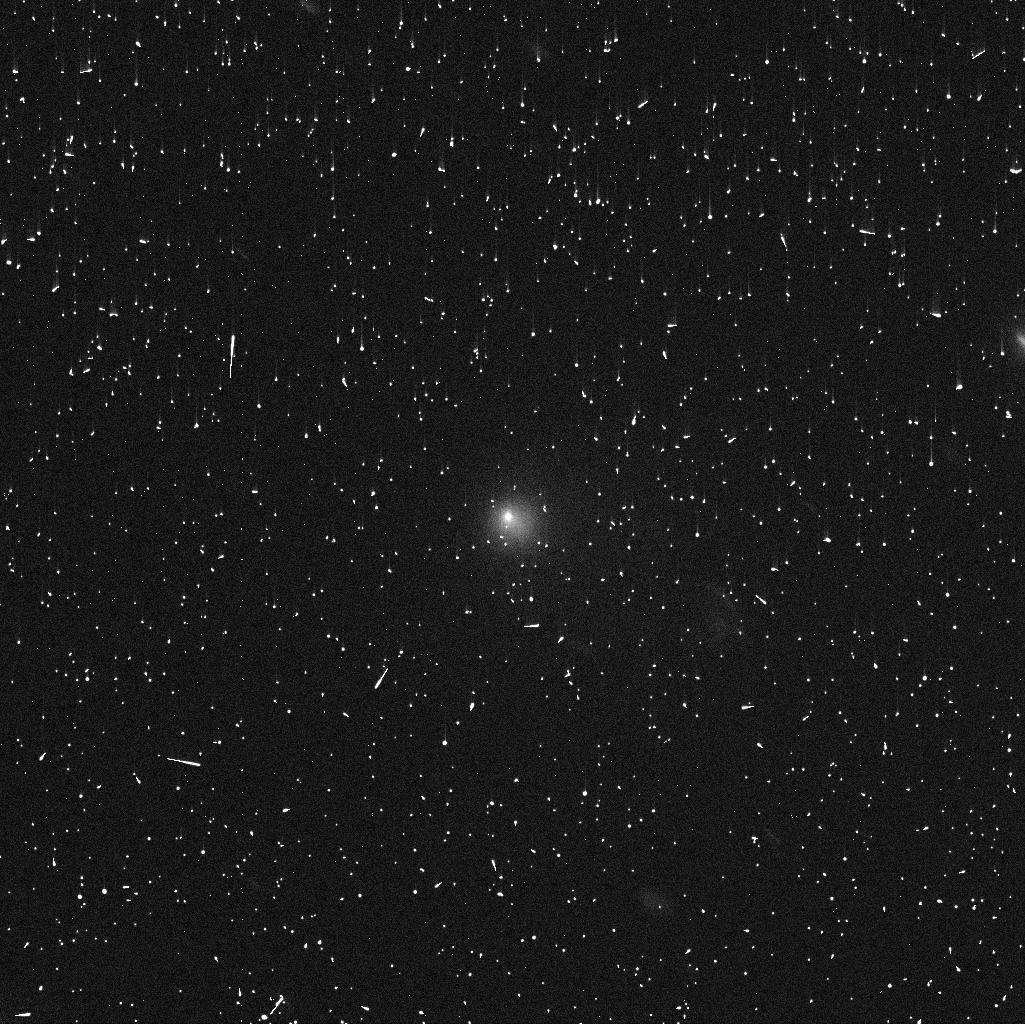
Target: C2014UN271-VIS3. Instrument: WFC3/UVIS. Filter: F475X. Exposure: 5 min. Observation ID: iesa53tjq

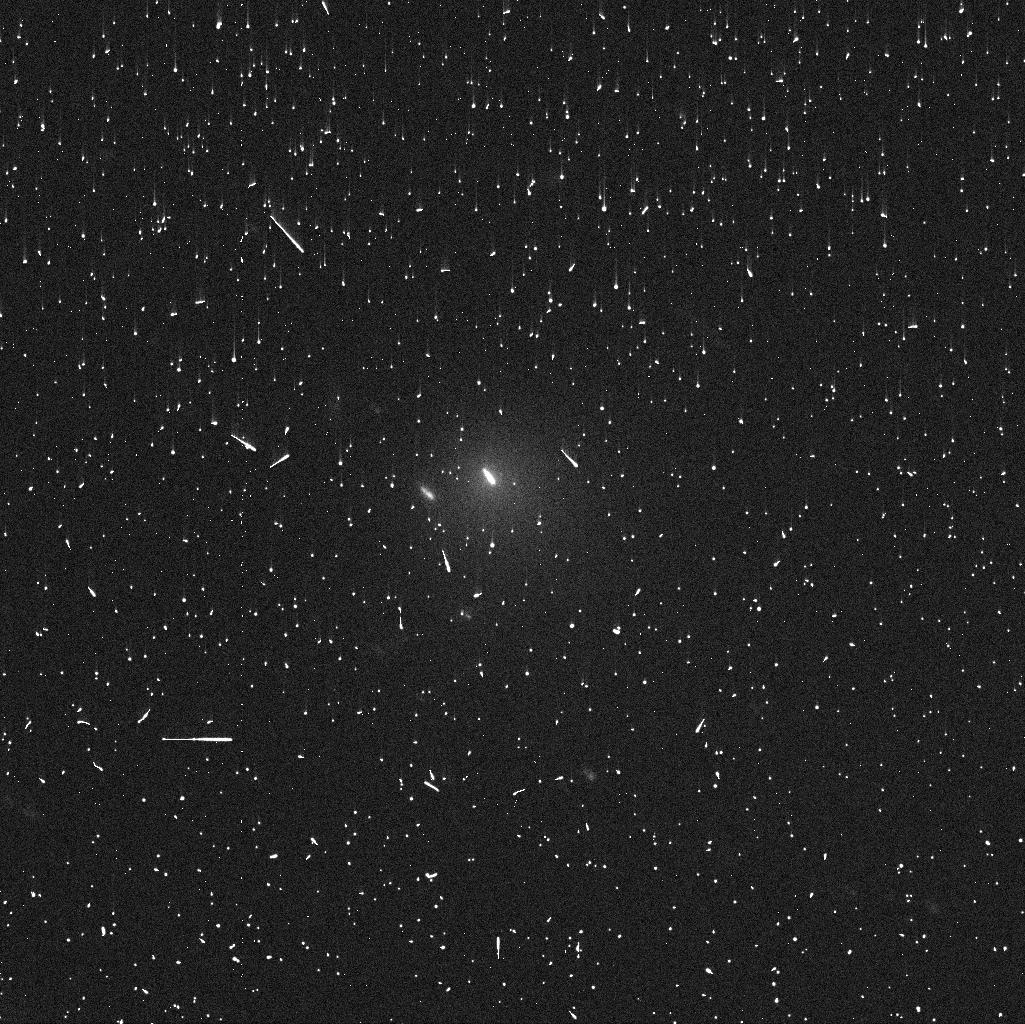
Target: C2014UN271-VIS4. Instrument: WFC3/UVIS. Filter: F475X. Exposure: 5 min. Observation ID: iesa54csq

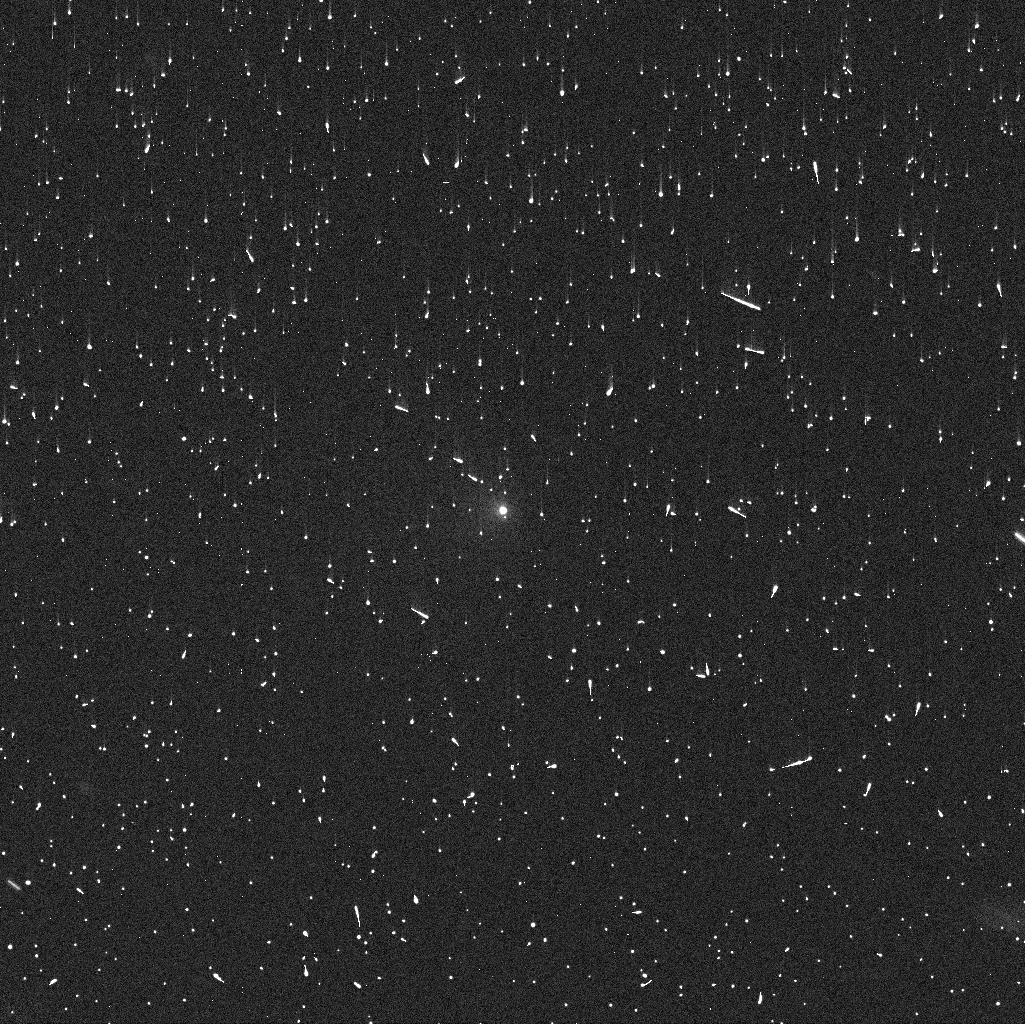
Target: C2014UN271. Instrument: WFC3/UVIS. Filter: F814W. Exposure: 5 min. Observation ID: iesa01hcq

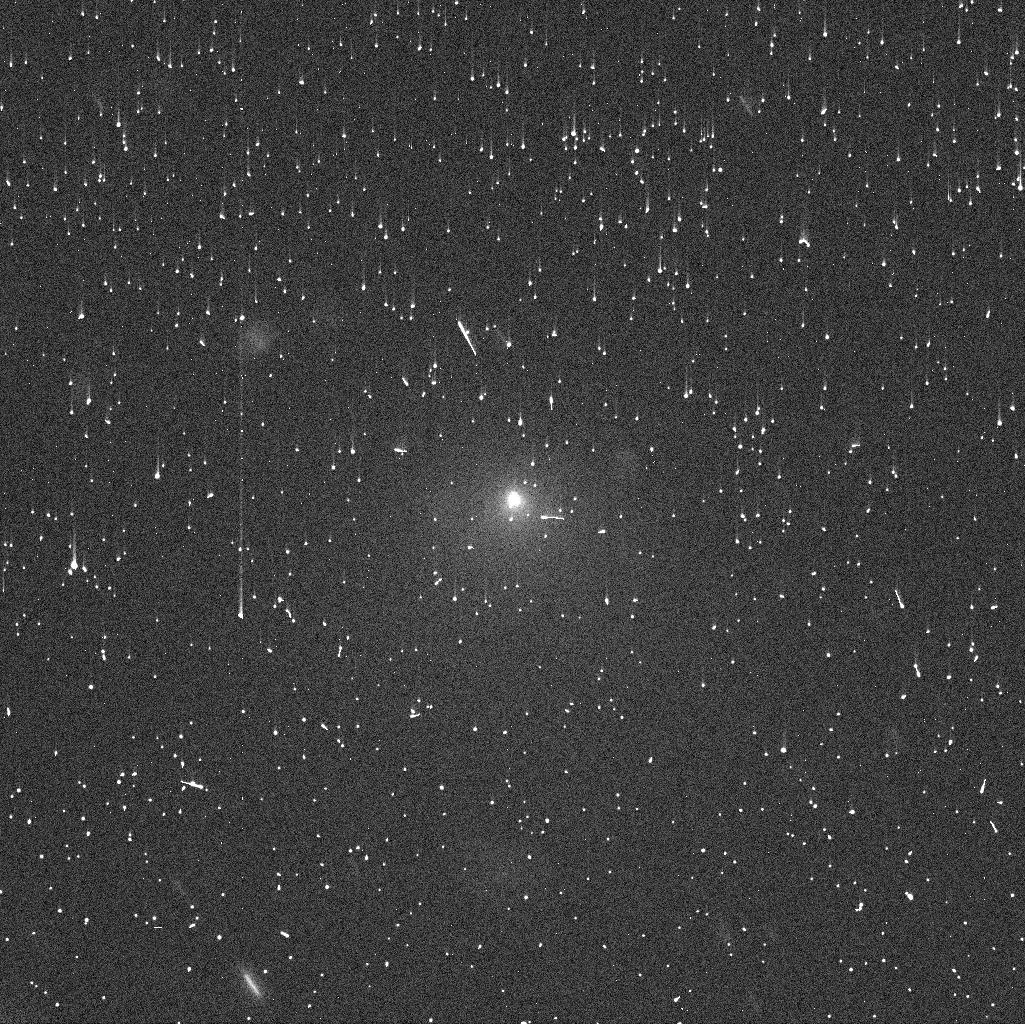
Target: C2014UN271-VIS5. Instrument: WFC3/UVIS. Filter: F606W. Exposure: 5 min. Observation ID: iesa55miq

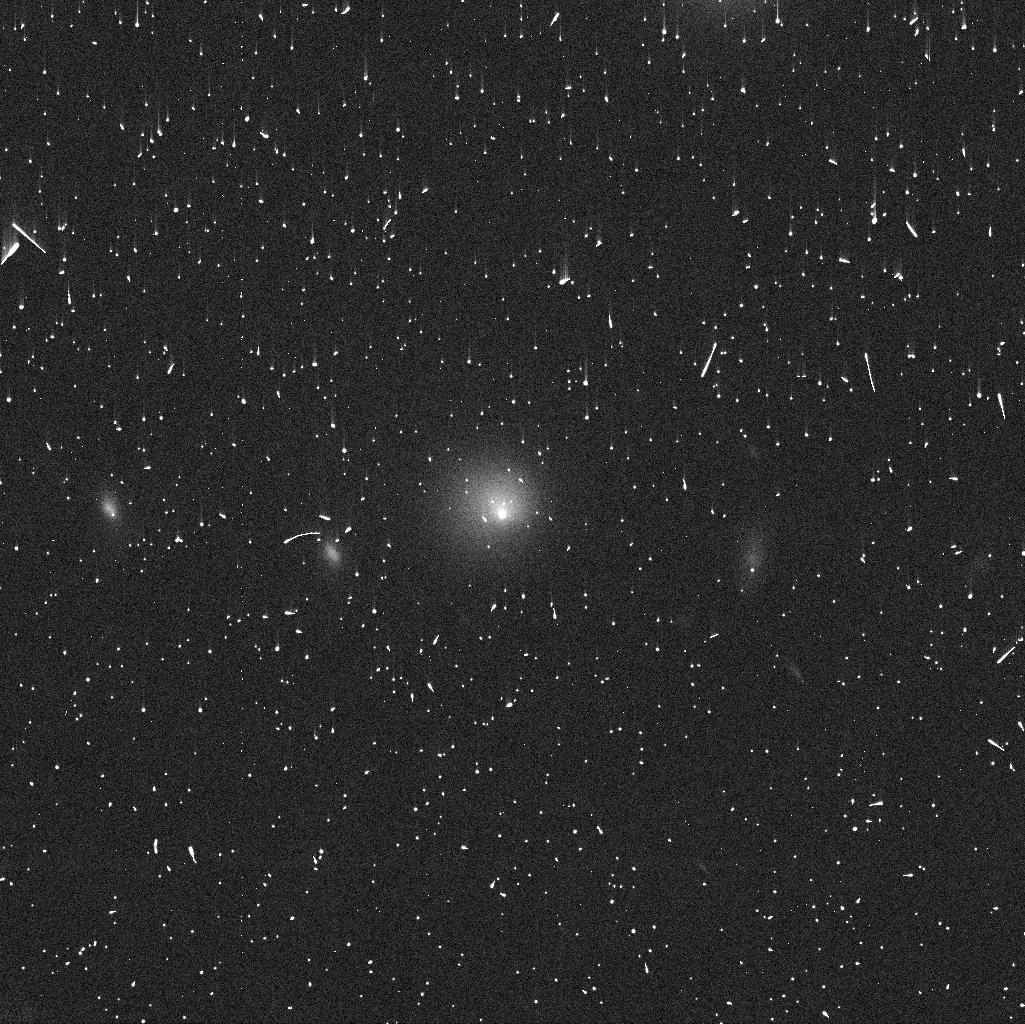
Target: C2014UN271-VIS2. Instrument: WFC3/UVIS. Filter: F814W. Exposure: 5 min. Observation ID: iesa02b2q

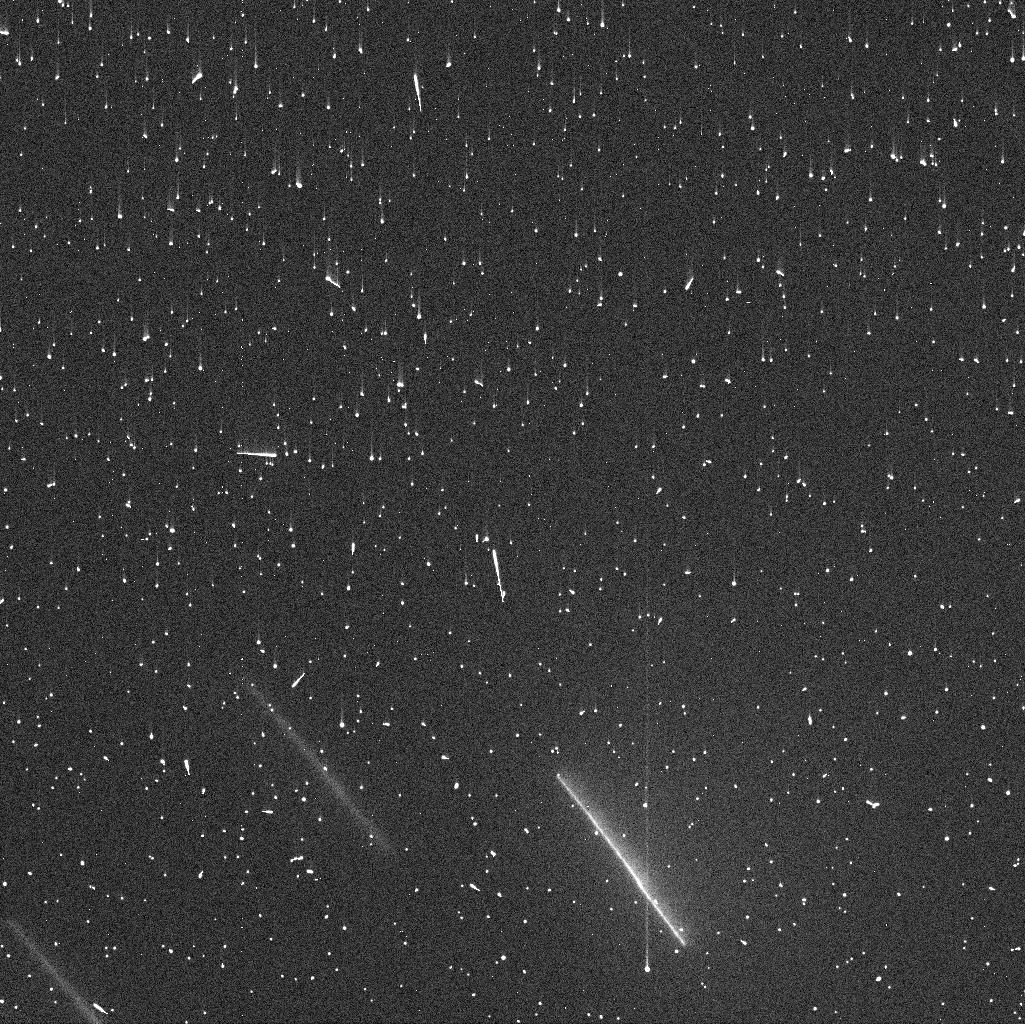
Target: C2014UN271-VIS3. Instrument: WFC3/UVIS. Filter: F606W. Exposure: 5 min. Observation ID: iesaa3q7q

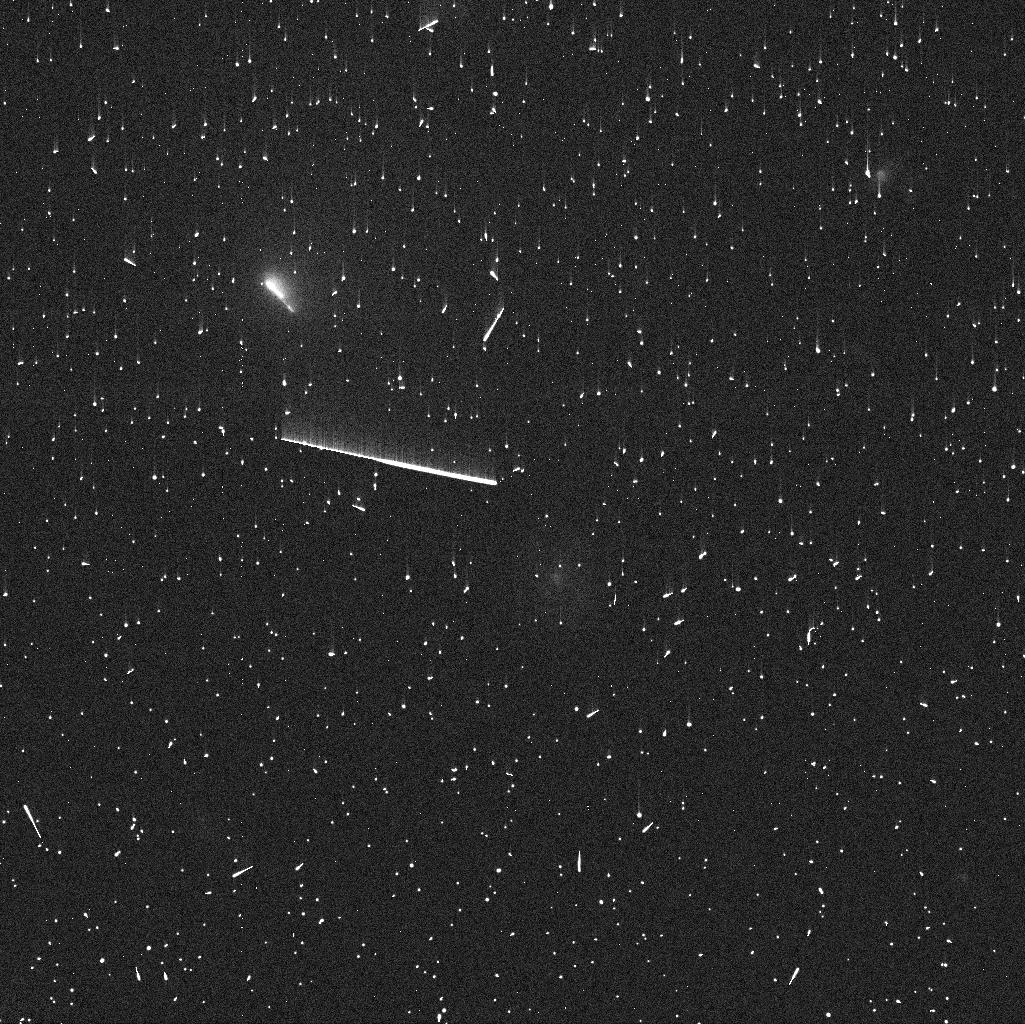
Target: C2014UN271-VIS3. Instrument: WFC3/UVIS. Filter: F814W. Exposure: 5 min. Observation ID: iesa03q1q

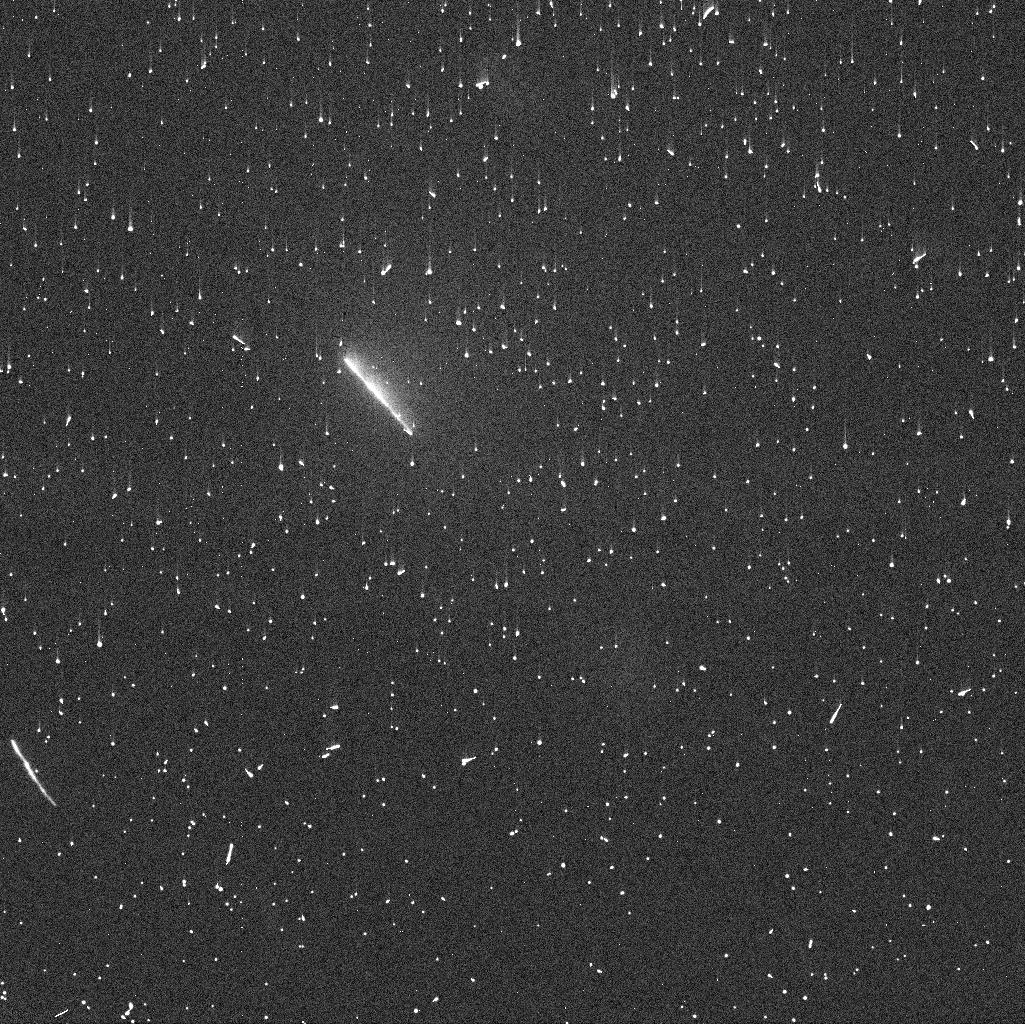
Target: C2014UN271-VIS3. Instrument: WFC3/UVIS. Filter: F475X. Exposure: 5 min. Observation ID: iesa03q0q

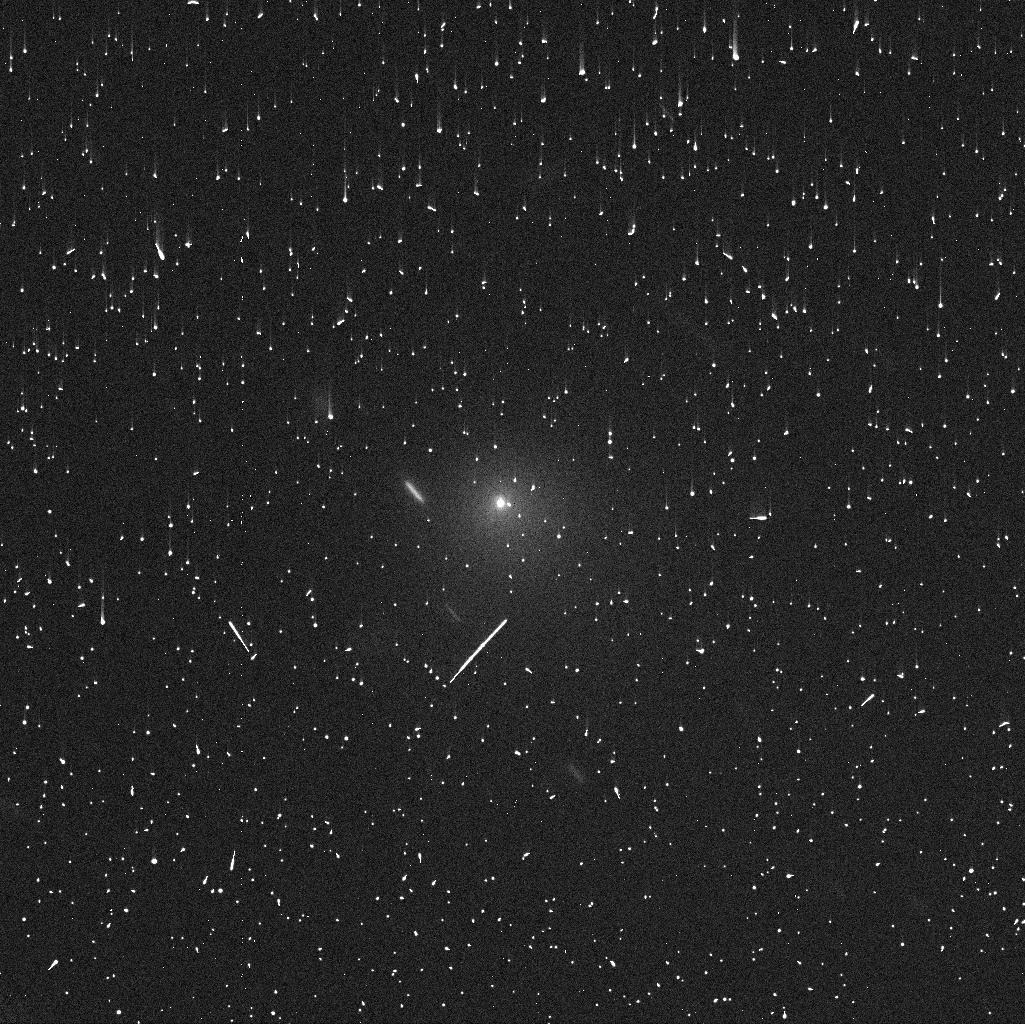
Target: C2014UN271-VIS4. Instrument: WFC3/UVIS. Filter: F606W. Exposure: 5 min. Observation ID: iesa54crq

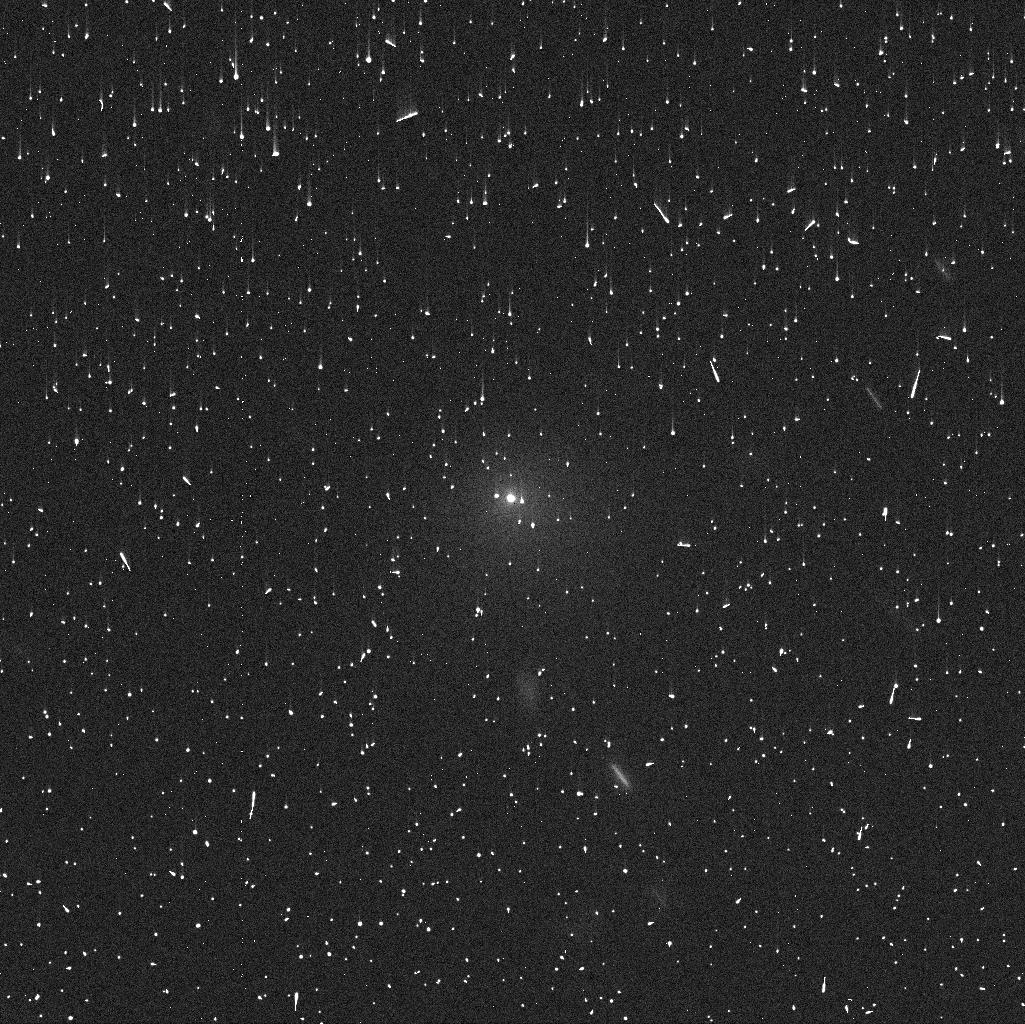
Target: C2014UN271-VIS4. Instrument: WFC3/UVIS. Filter: F814W. Exposure: 5 min. Observation ID: iesaa4cwq

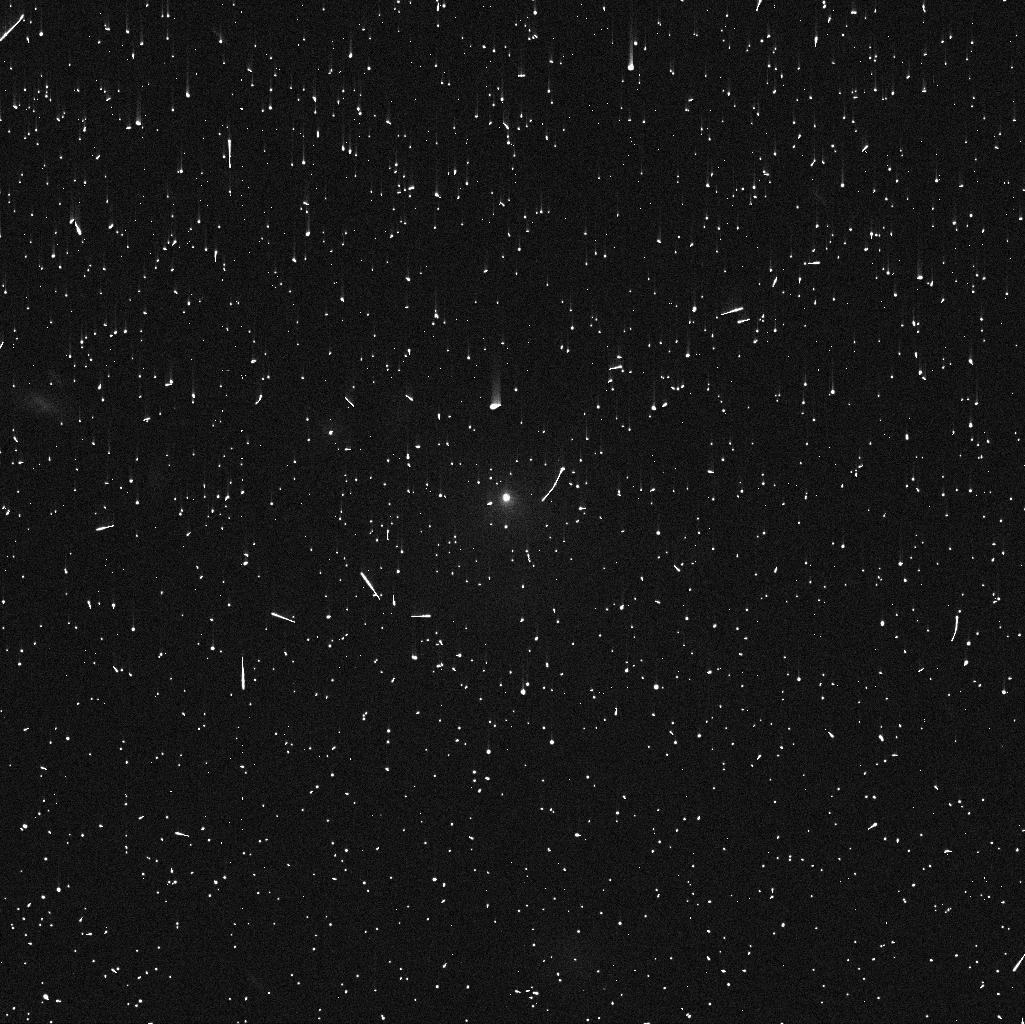
Target: C2014UN271-VIS5. Instrument: WFC3/UVIS. Filter: F814W. Exposure: 5 min. Observation ID: iesa55mmq

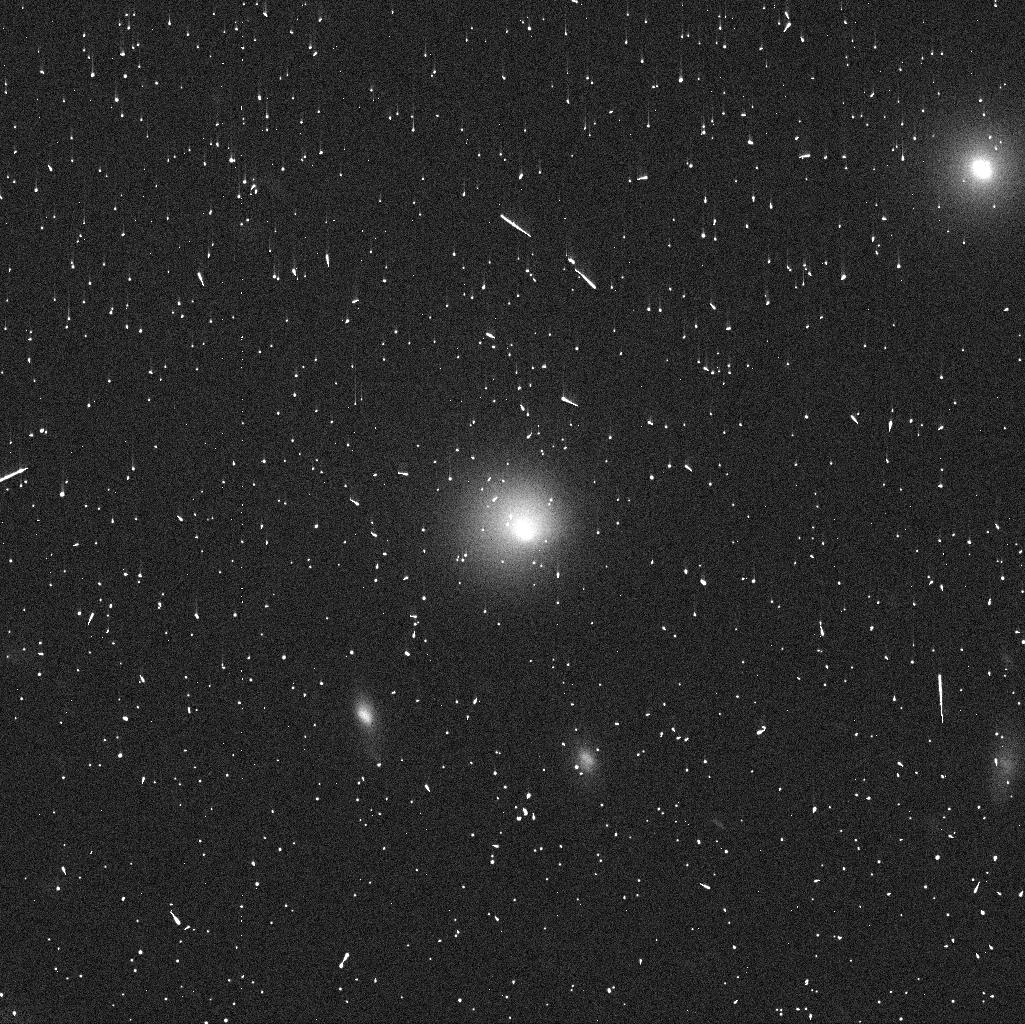
Target: C2014UN271-VIS2. Instrument: WFC3/UVIS. Filter: F606W. Exposure: 5 min. Observation ID: iesa02b7q

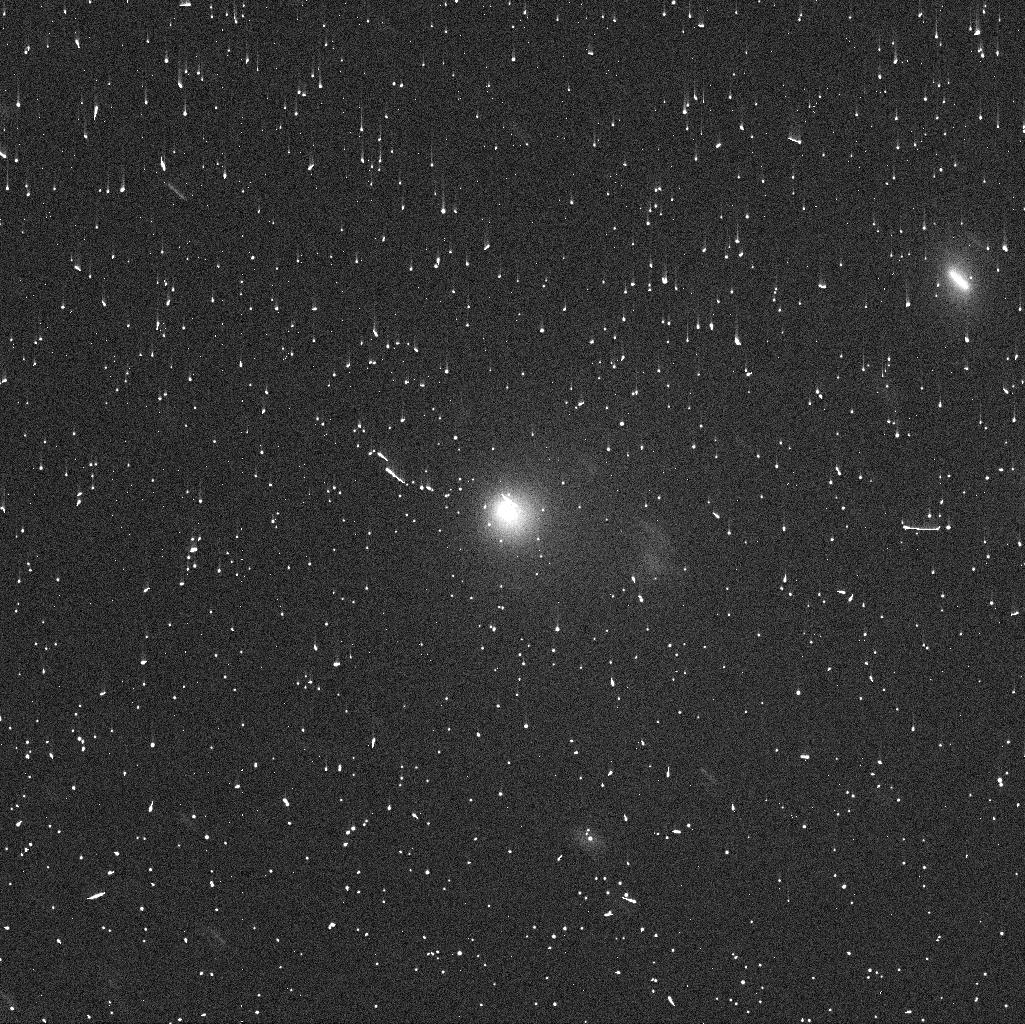
Target: C2014UN271-VIS3. Instrument: WFC3/UVIS. Filter: F606W. Exposure: 5 min. Observation ID: iesa53taq

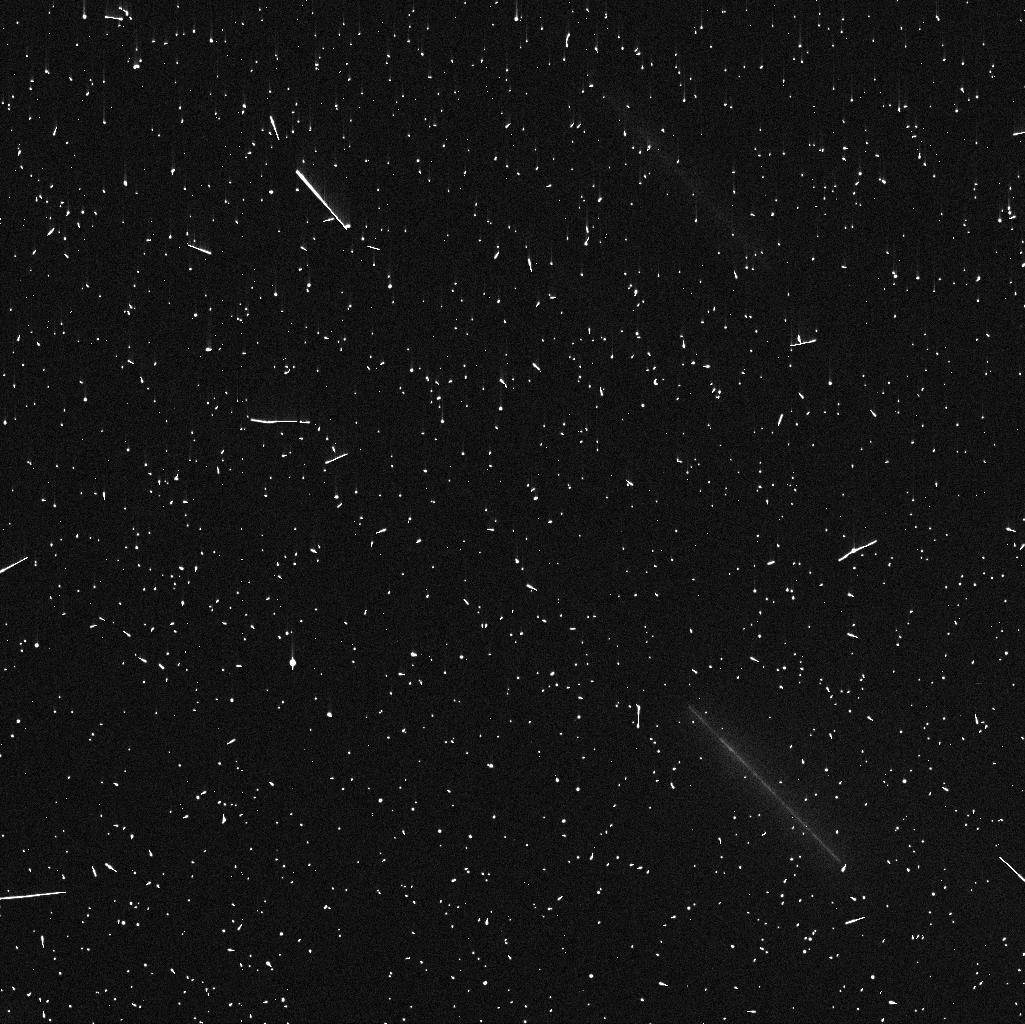
Target: C2014UN271-VIS3. Instrument: WFC3/UVIS. Filter: F814W. Exposure: 5 min. Observation ID: iesa53tlq

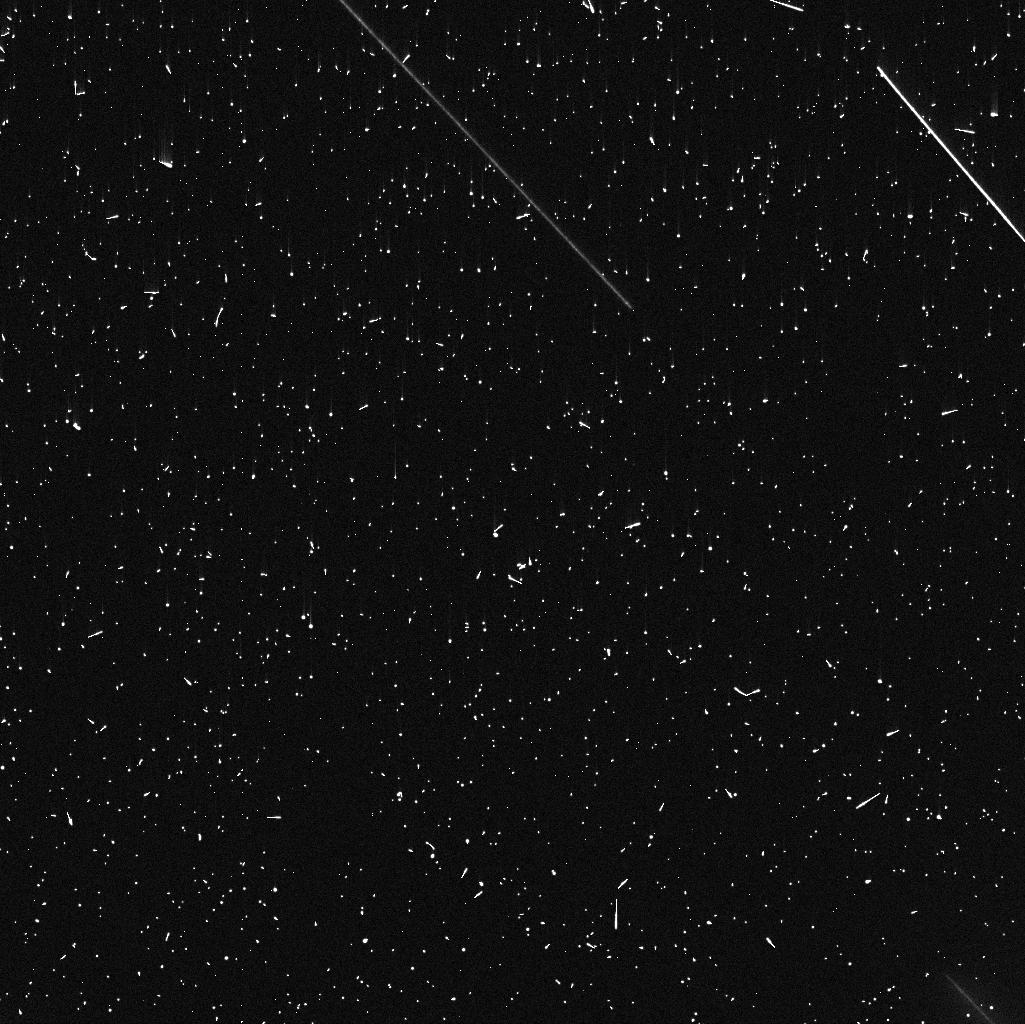
Target: C2014UN271-VIS3. Instrument: WFC3/UVIS. Filter: F606W. Exposure: 5 min. Observation ID: iesab3tqq

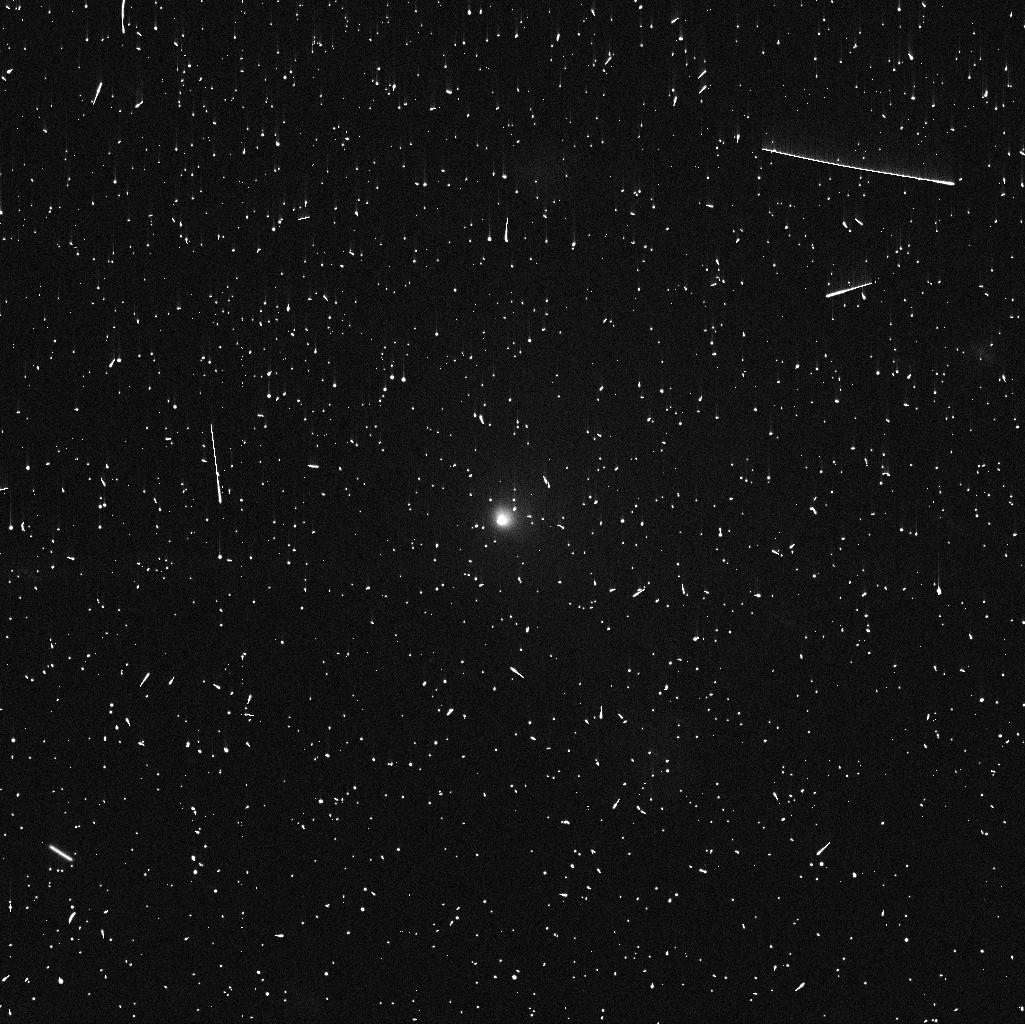
Target: C2014UN271-VIS3. Instrument: WFC3/UVIS. Filter: F606W. Exposure: 5 min. Observation ID: iesa03pxq

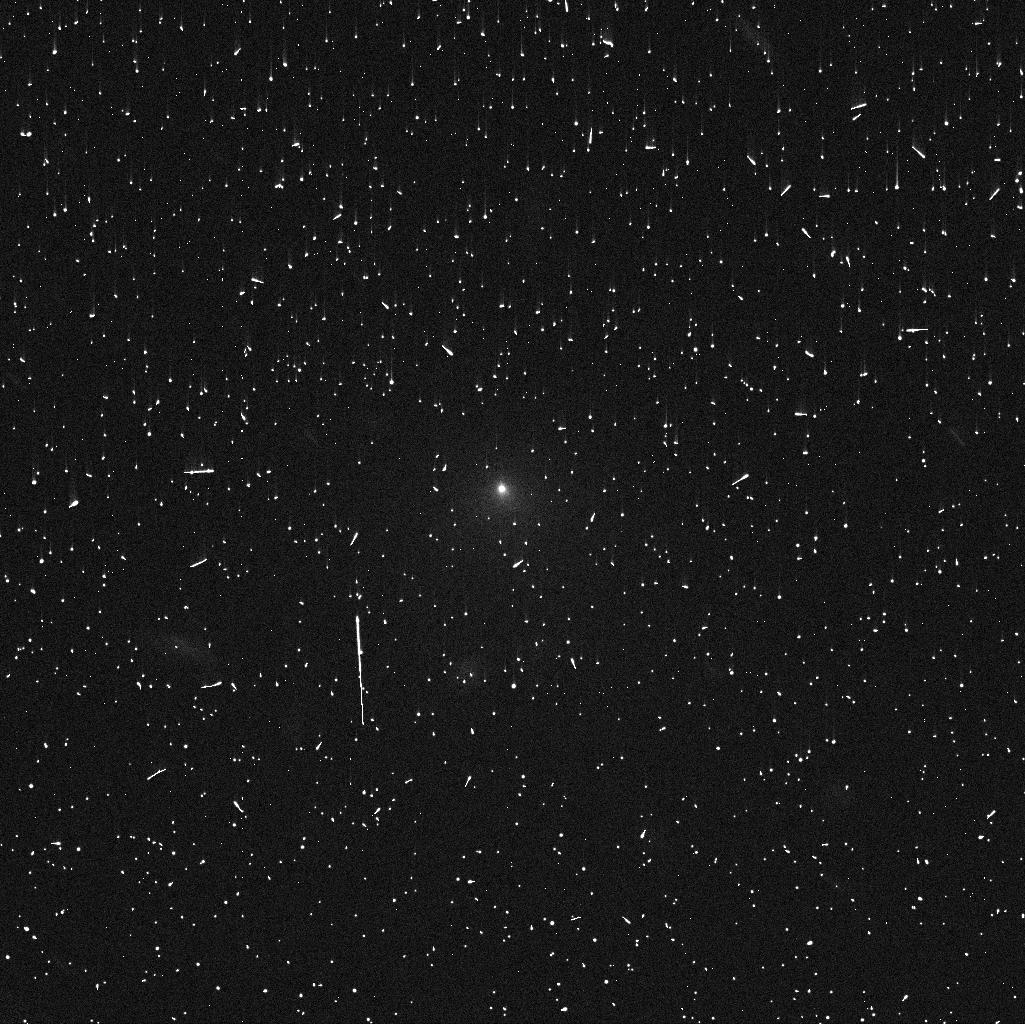
Target: C2014UN271-VIS5. Instrument: WFC3/UVIS. Filter: F475X. Exposure: 5 min. Observation ID: iesaa5mqq

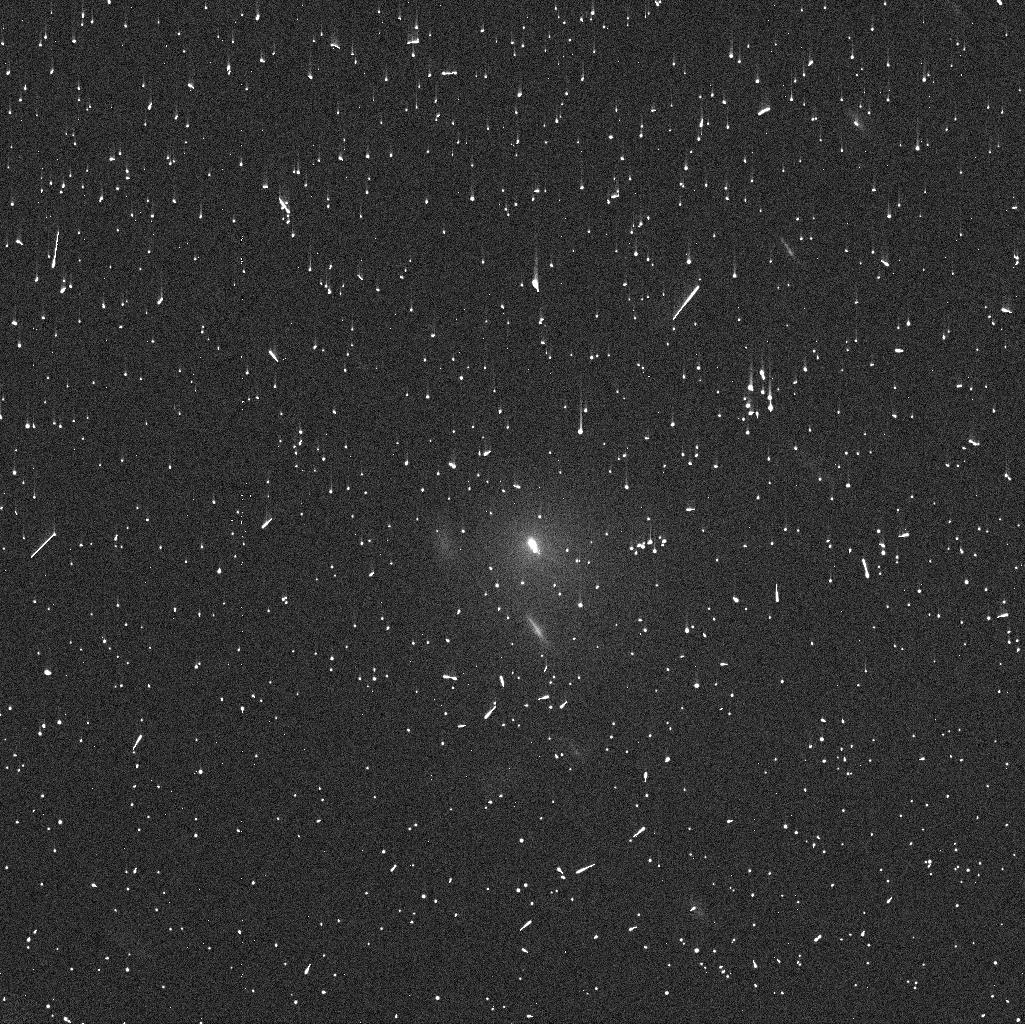
Target: C2014UN271-VIS4. Instrument: WFC3/UVIS. Filter: F814W. Exposure: 5 min. Observation ID: iesa54cvq

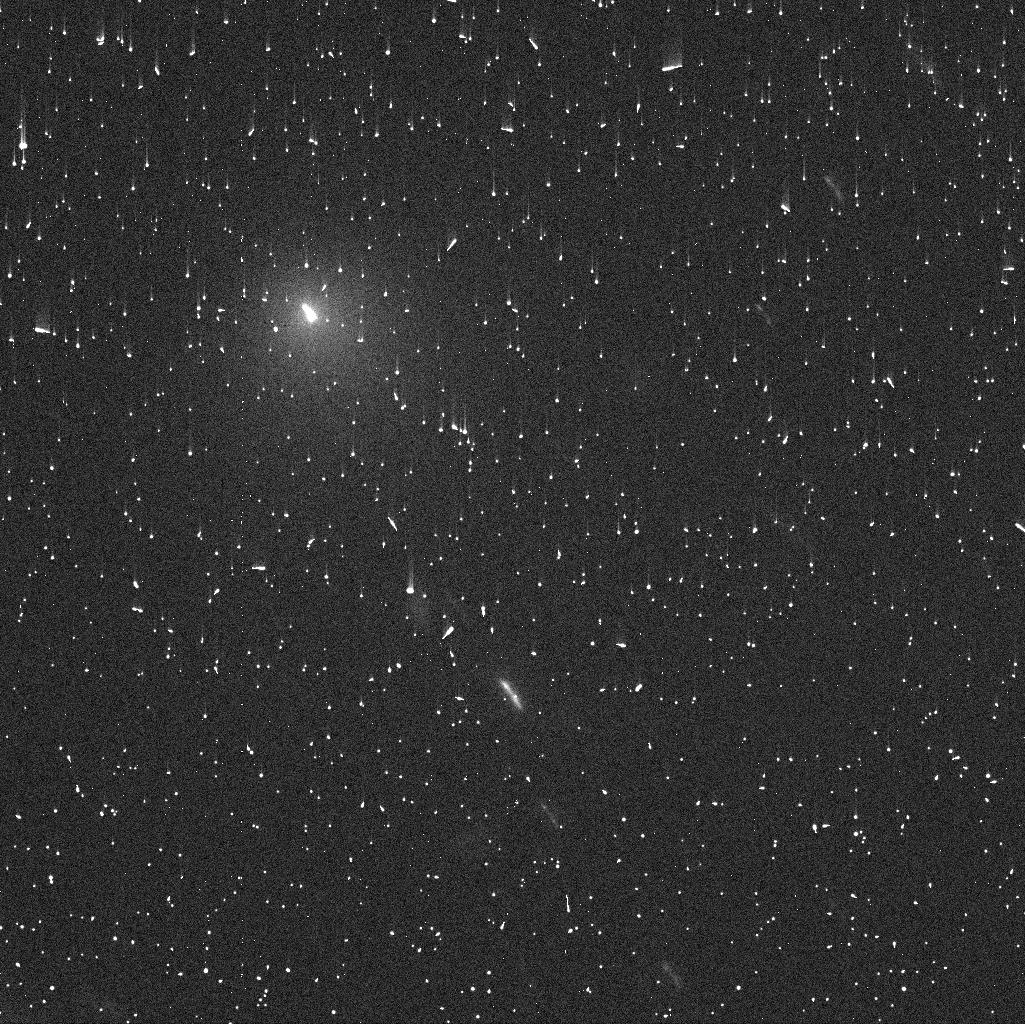
Target: C2014UN271-VIS4. Instrument: WFC3/UVIS. Filter: F606W. Exposure: 5 min. Observation ID: iesaa4dcq

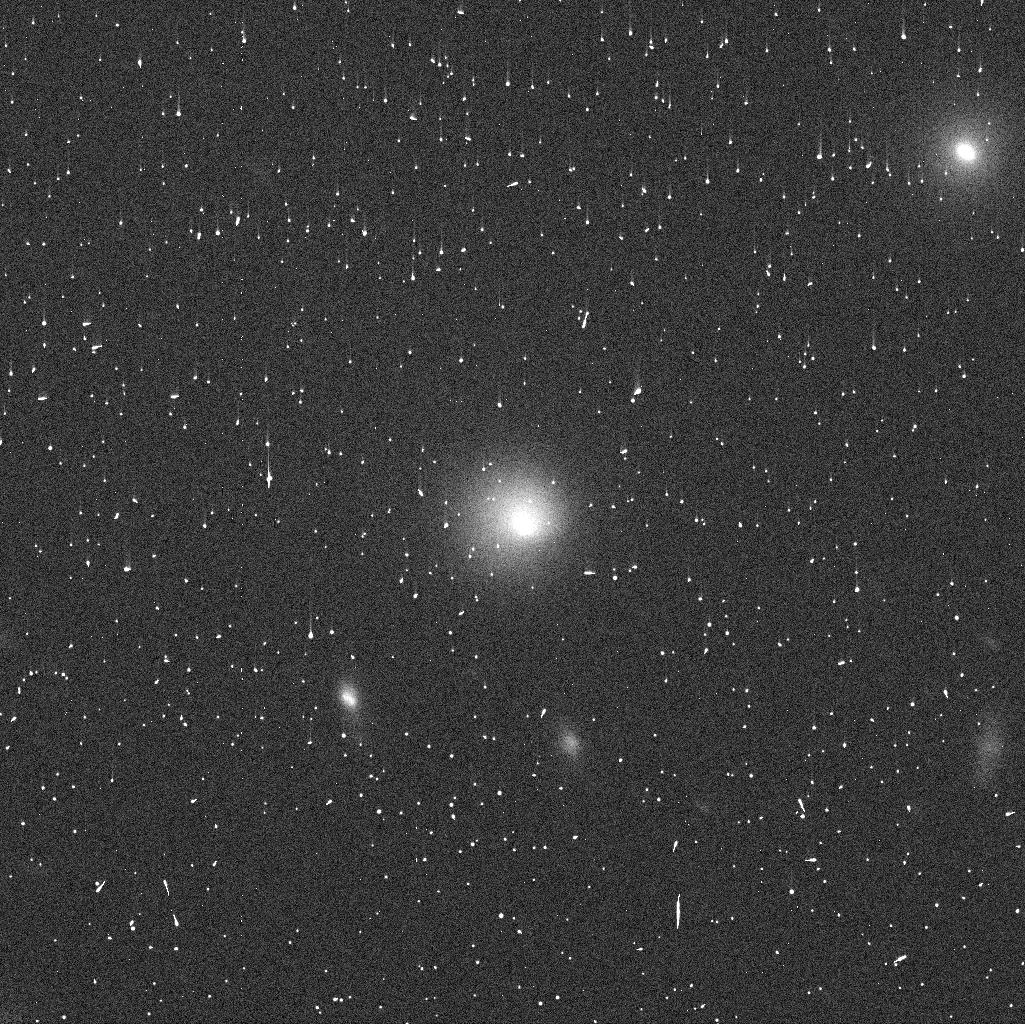
Target: C2014UN271-VIS2. Instrument: WFC3/UVIS. Filter: F475X. Exposure: 5 min. Observation ID: iesa02b6q

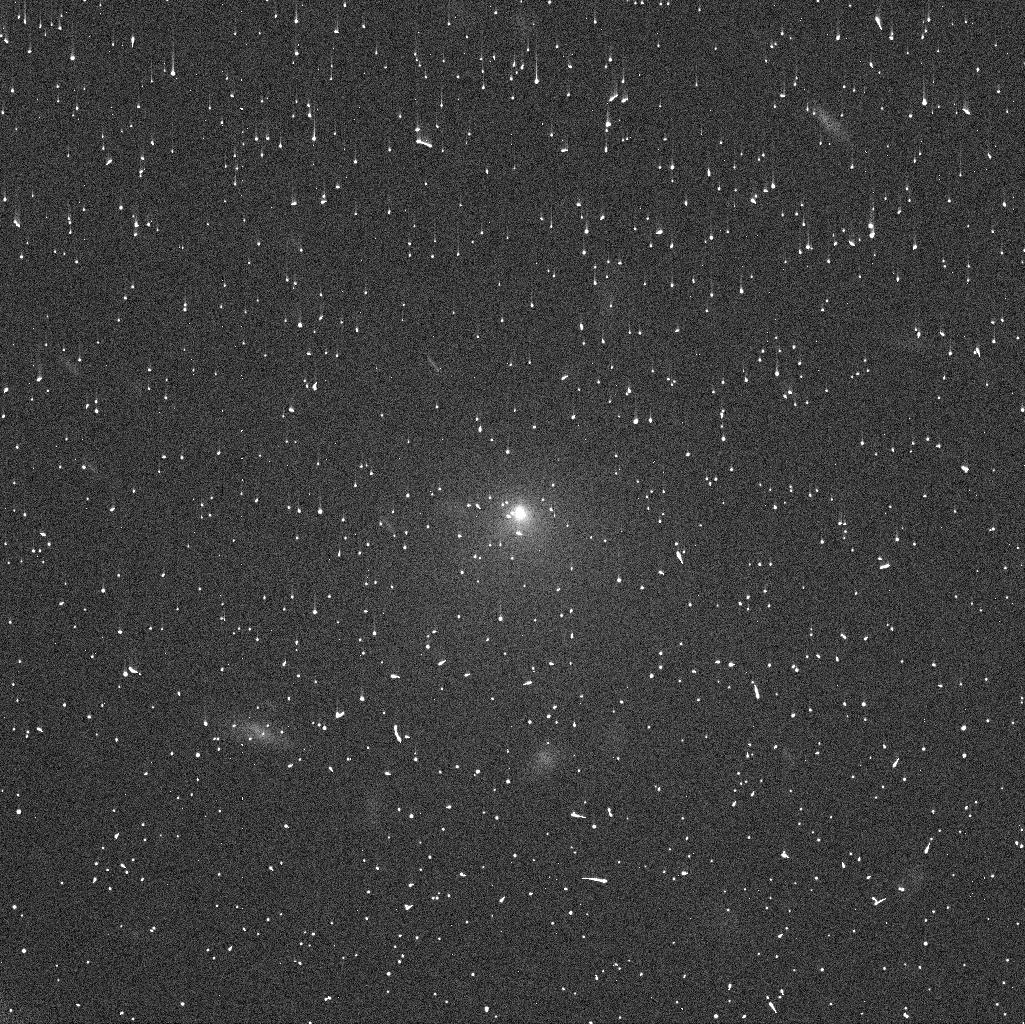
Target: C2014UN271-VIS5. Instrument: WFC3/UVIS. Filter: F606W. Exposure: 5 min. Observation ID: iesaa5mtq

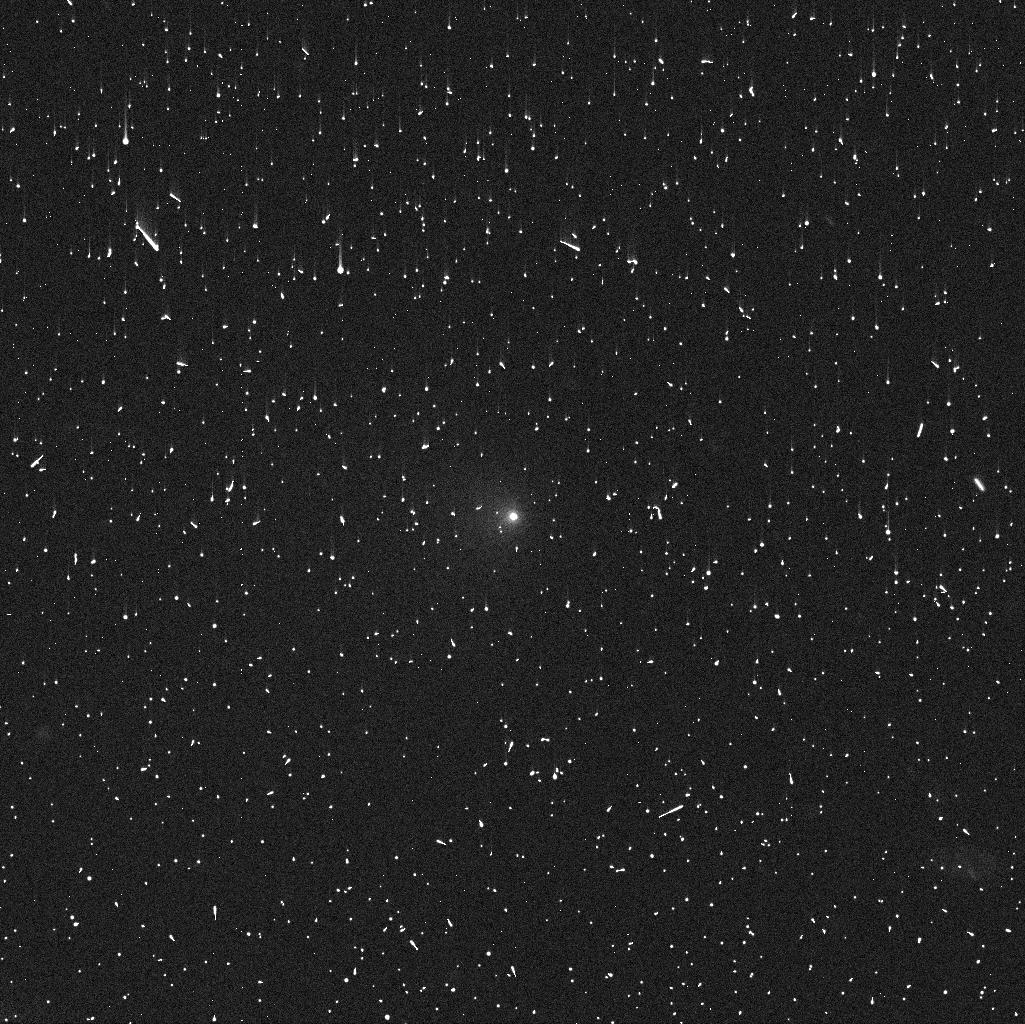
Target: C2014UN271. Instrument: WFC3/UVIS. Filter: F606W. Exposure: 5 min. Observation ID: iesa01h8q

Determining the coma contents of the incoming Oort Cloud comet C/2014 UN271 (PI: Bolin, Bryce)

The recently discovered large long-period comet C/2014 UN271 has been observed to be active as far away as ~24 au. The cause of its activity is unclear because this is beyond the heliocentric distance at which many common cometary activity-driving volatiles significantly begin to sublimate. We, therefore, propose to use six orbits of HST time over three visits to make high-resolution color maps of the coma of C/2014 UN271 determining its coma-centric color slope testing the presence of icy grains in its coma and to constrain the ejection velocity of the dust. Revealing the presence or lack of ice grains as the comet is inbound into the inner Solar System would provide direct observational constraints on whether its activity mechanism is driven by hypervolatiles. Determining the ejection velocity of the dust will provide independent constraints on the activity mechanism. In addition to determining the color map of C/2014 UN271, our observations will have legacy value for future interpretations of one of the few known large long-period comets, volatile content and evolution as it approaches the Solar System.